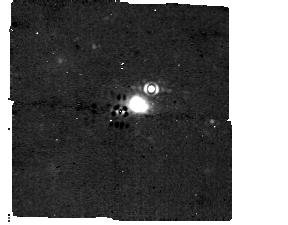
Target: HD-95086
Instrument: MIRI/CORON
Filter: F1140C+4QPM_1140
Exposure: 32 min
Observation ID: jw01277-c1009_t001_miri_f1140c-mask1140

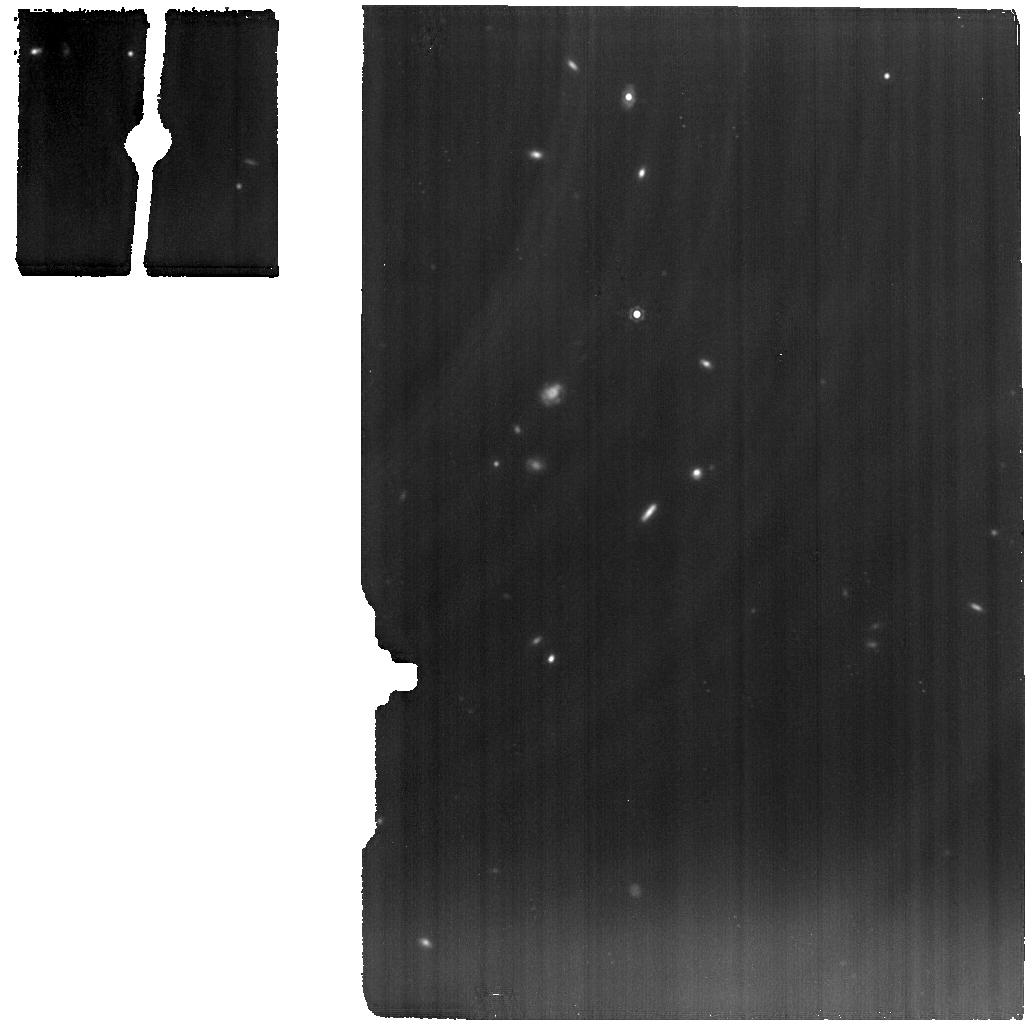
Target: ROSS458C-new
Instrument: MIRI
Filter: F1280W
Exposure: 56 min
Observation ID: jw01277-o025_t013_miri_f1280w

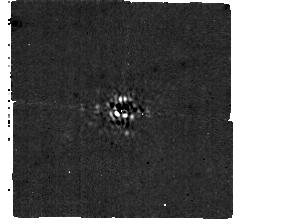
Target: GJ-504
Instrument: MIRI/CORON
Filter: F1065C+4QPM_1065
Exposure: 12 min
Observation ID: jw01277-c1008_t003_miri_f1065c-mask1065

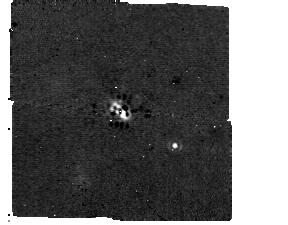
Target: HD-106906
Instrument: MIRI/CORON
Filter: F1140C+4QPM_1140
Exposure: 6 min
Observation ID: jw01277-c1009_t007_miri_f1140c-mask1140

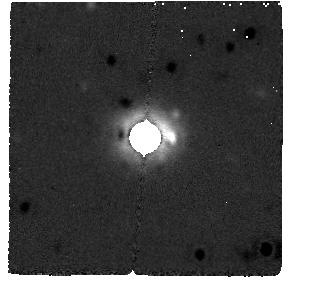
Target: HD-95086
Instrument: MIRI/CORON
Filter: F2300C+LYOT_2300
Exposure: 33 min
Observation ID: jw01277-c1010_t001_miri_f2300c-masklyot

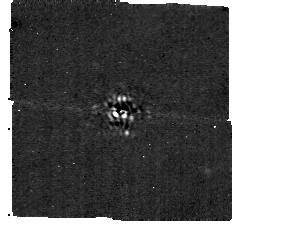
Target: GJ-504
Instrument: MIRI/CORON
Filter: F1140C+4QPM_1140
Exposure: 6 min
Observation ID: jw01277-c1009_t003_miri_f1140c-mask1140

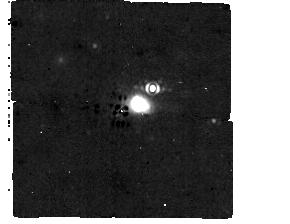
Target: HD-95086
Instrument: MIRI/CORON
Filter: F1065C+4QPM_1065
Exposure: 32 min
Observation ID: jw01277-c1008_t001_miri_f1065c-mask1065

Coronographic Observations of Young Exoplanets and Spectroscopic Observations of ROSS 458 C (PI: Lagage, Pierre-Olivier)

In order to answer questions such as: What is the origin of the observed exoplanet diversity? How and where did exoplanets form? What are they made of? Do they have an atmosphere? Are the atmospheric composition and temperature indicative of an environment which could host life? and ultimately: Are there any signatures of life in the exoplanet spectra?, we have to go beyond the sole detection and characterization of exoplanets in terms of basic parameters, e.g. radius, mass and orbital dynamics, and get crucial information by characterizing their atmosphere using spectroscopic observations over a broad wavelength range from visible to mid-Infrared. In this program, we will study the atmosphere of four exoplanets detected by direct imaging; HD 95046 b, GJ 504b, HD106906b and Ross 458C. The disks around HD95046 and HD106906 will also be studied.